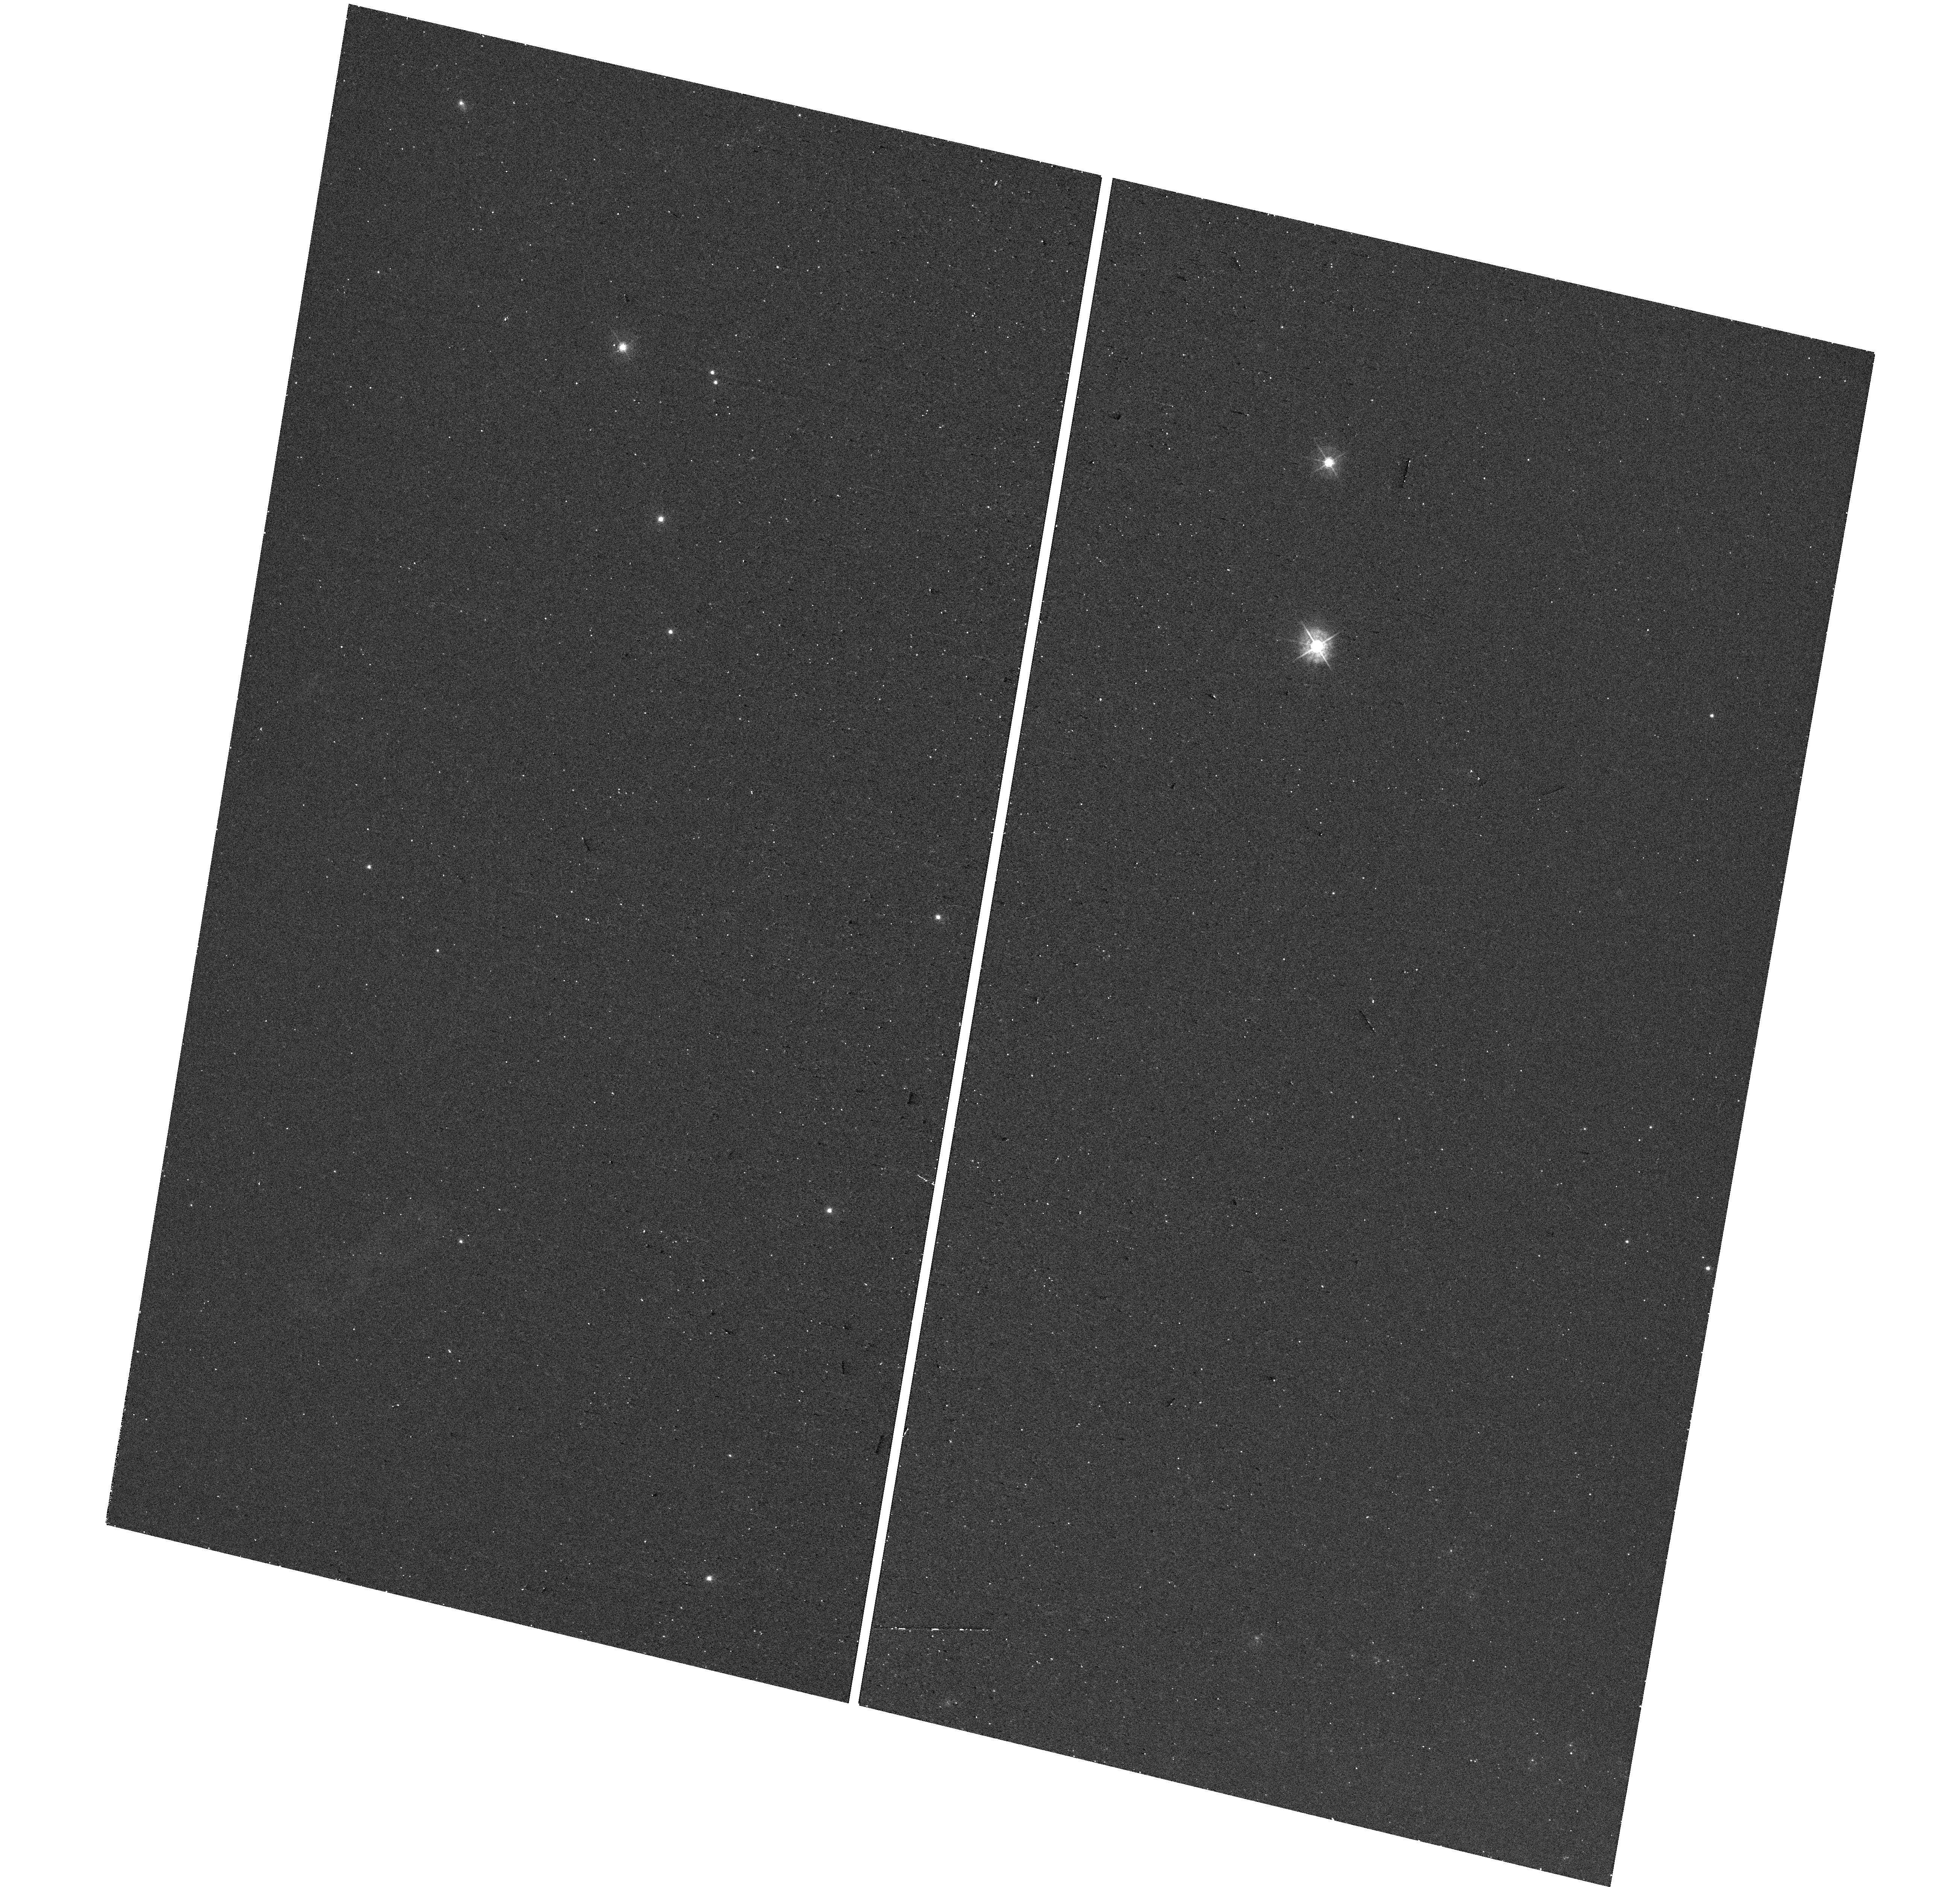
Target: SN-2016COI. Instrument: WFC3/UVIS. Filter: F438W. Exposure: 8 min. Observation ID: hst_17203_06_wfc3_uvis_f438w_iezr06

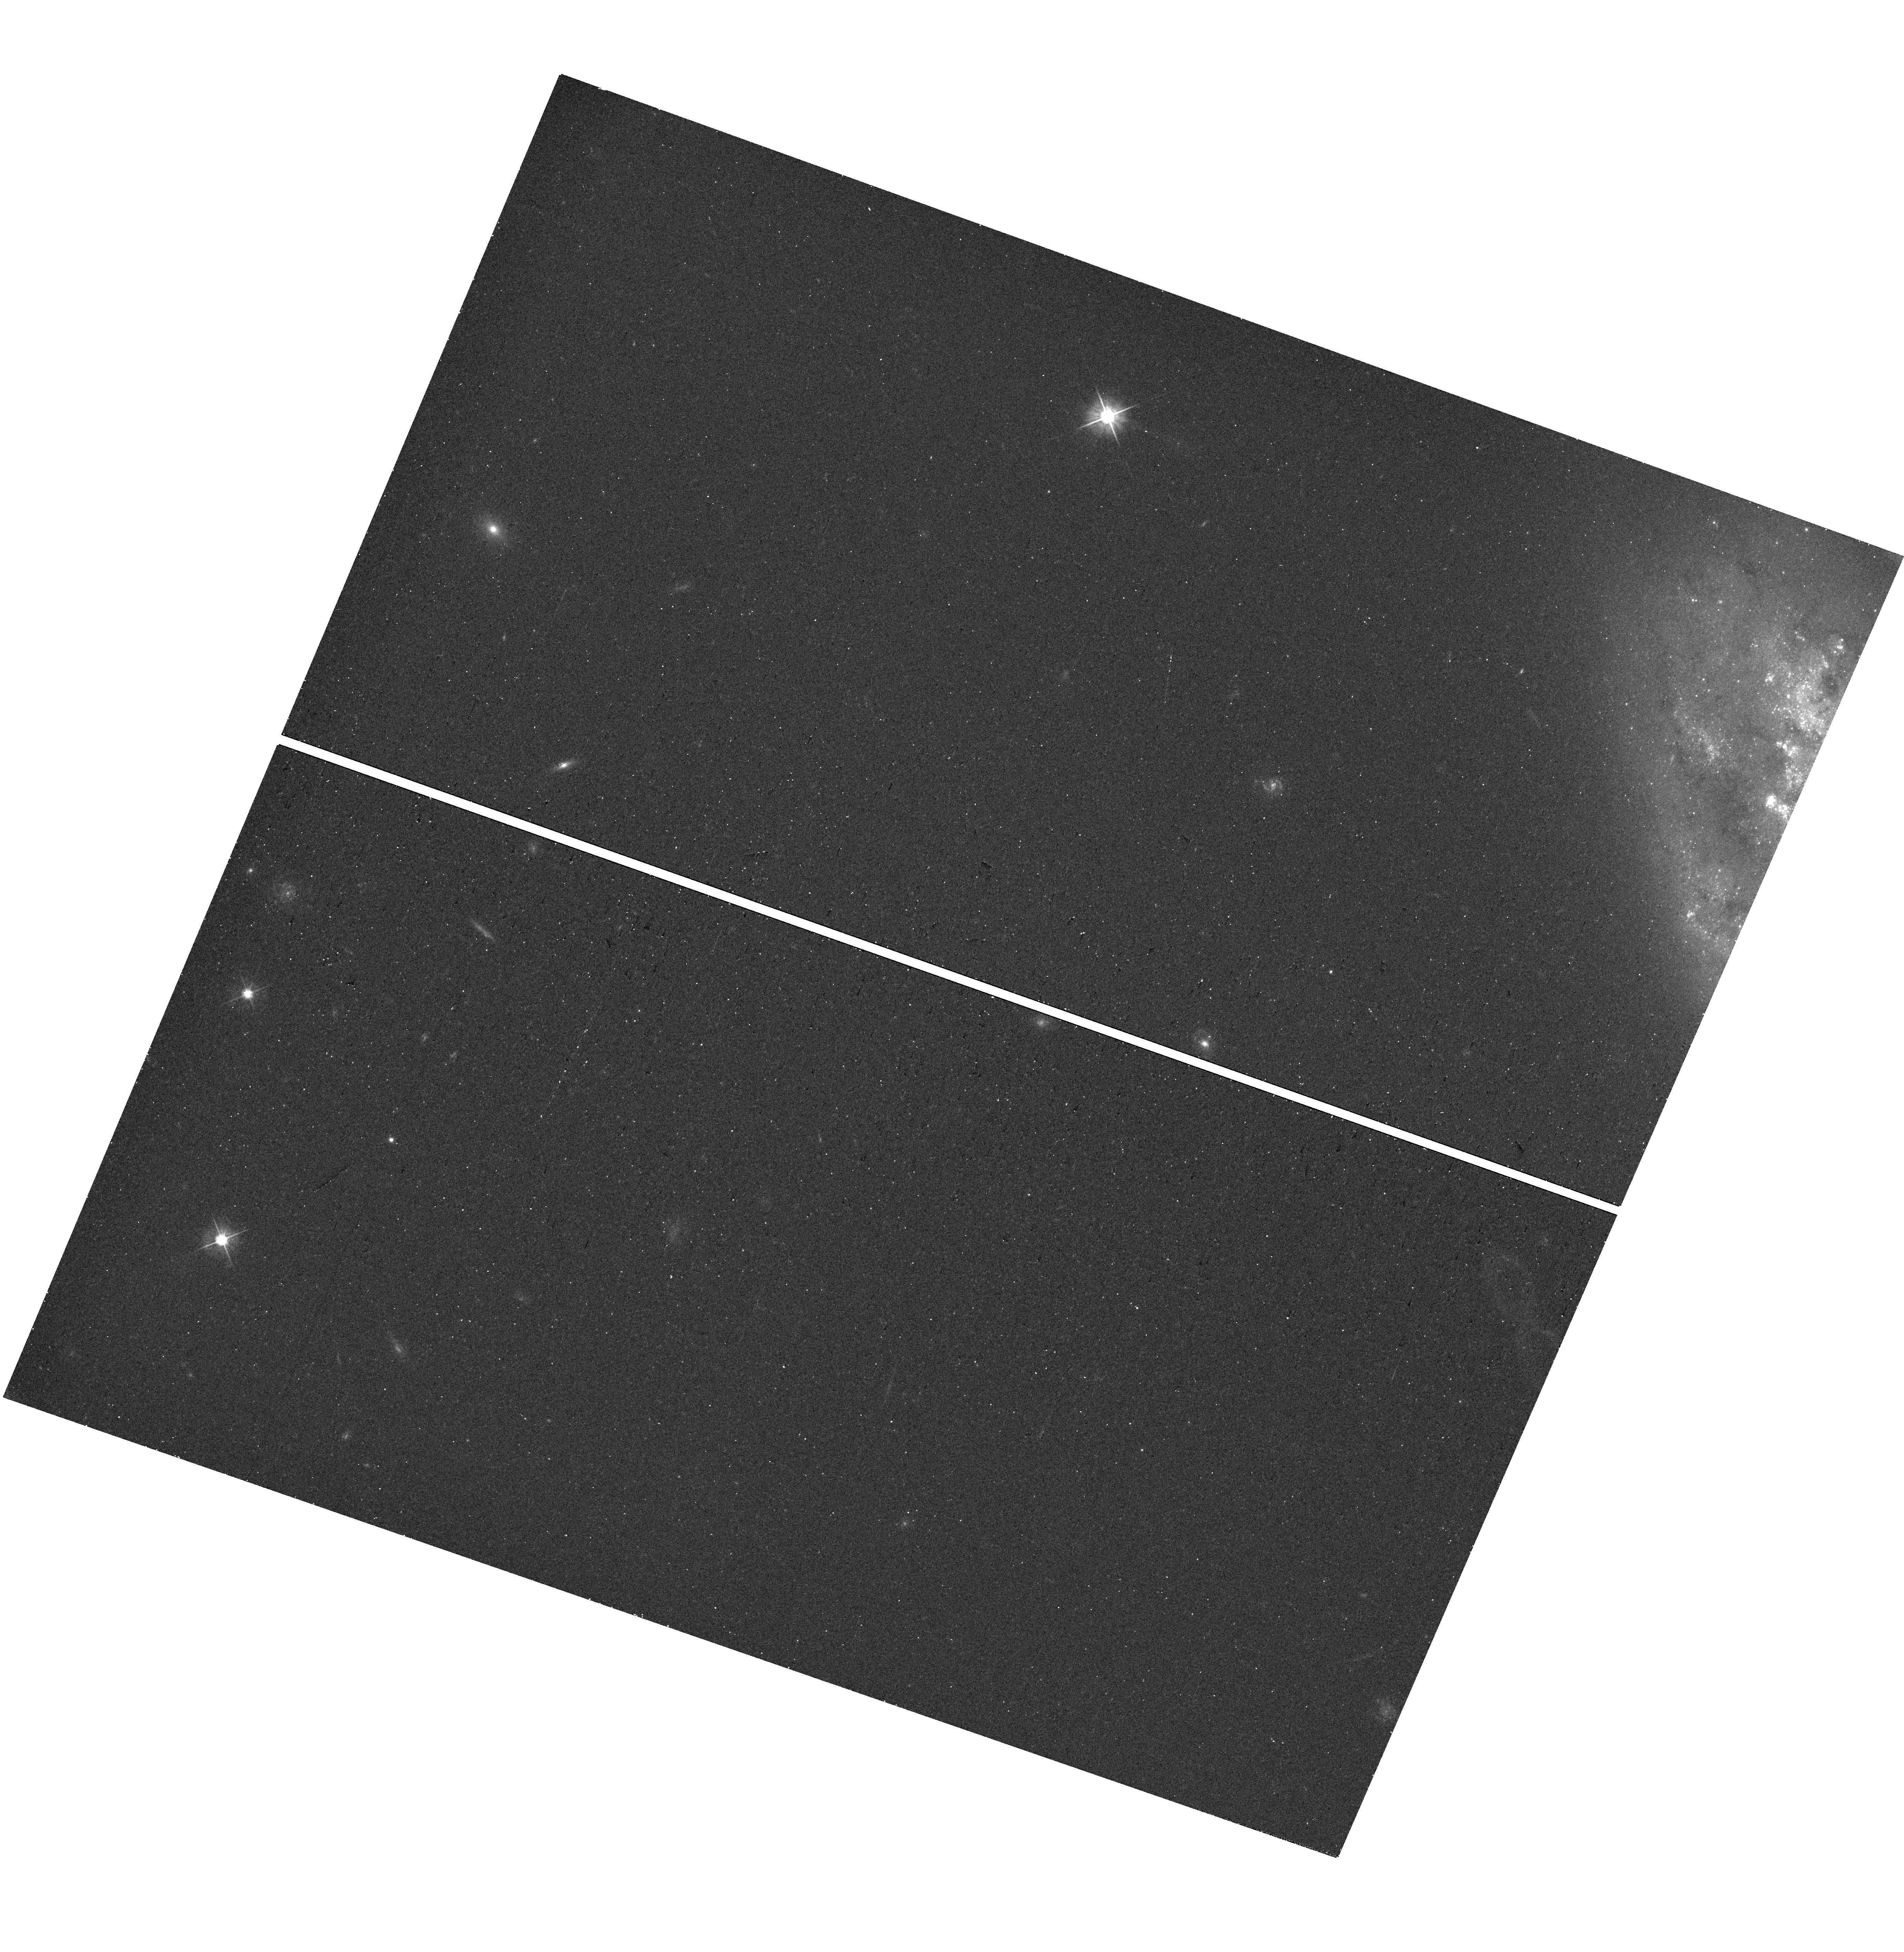
Target: SN-2013GE. Instrument: WFC3/UVIS. Filter: F555W. Exposure: 10 min. Observation ID: hst_17203_01_wfc3_uvis_f555w_iezr01

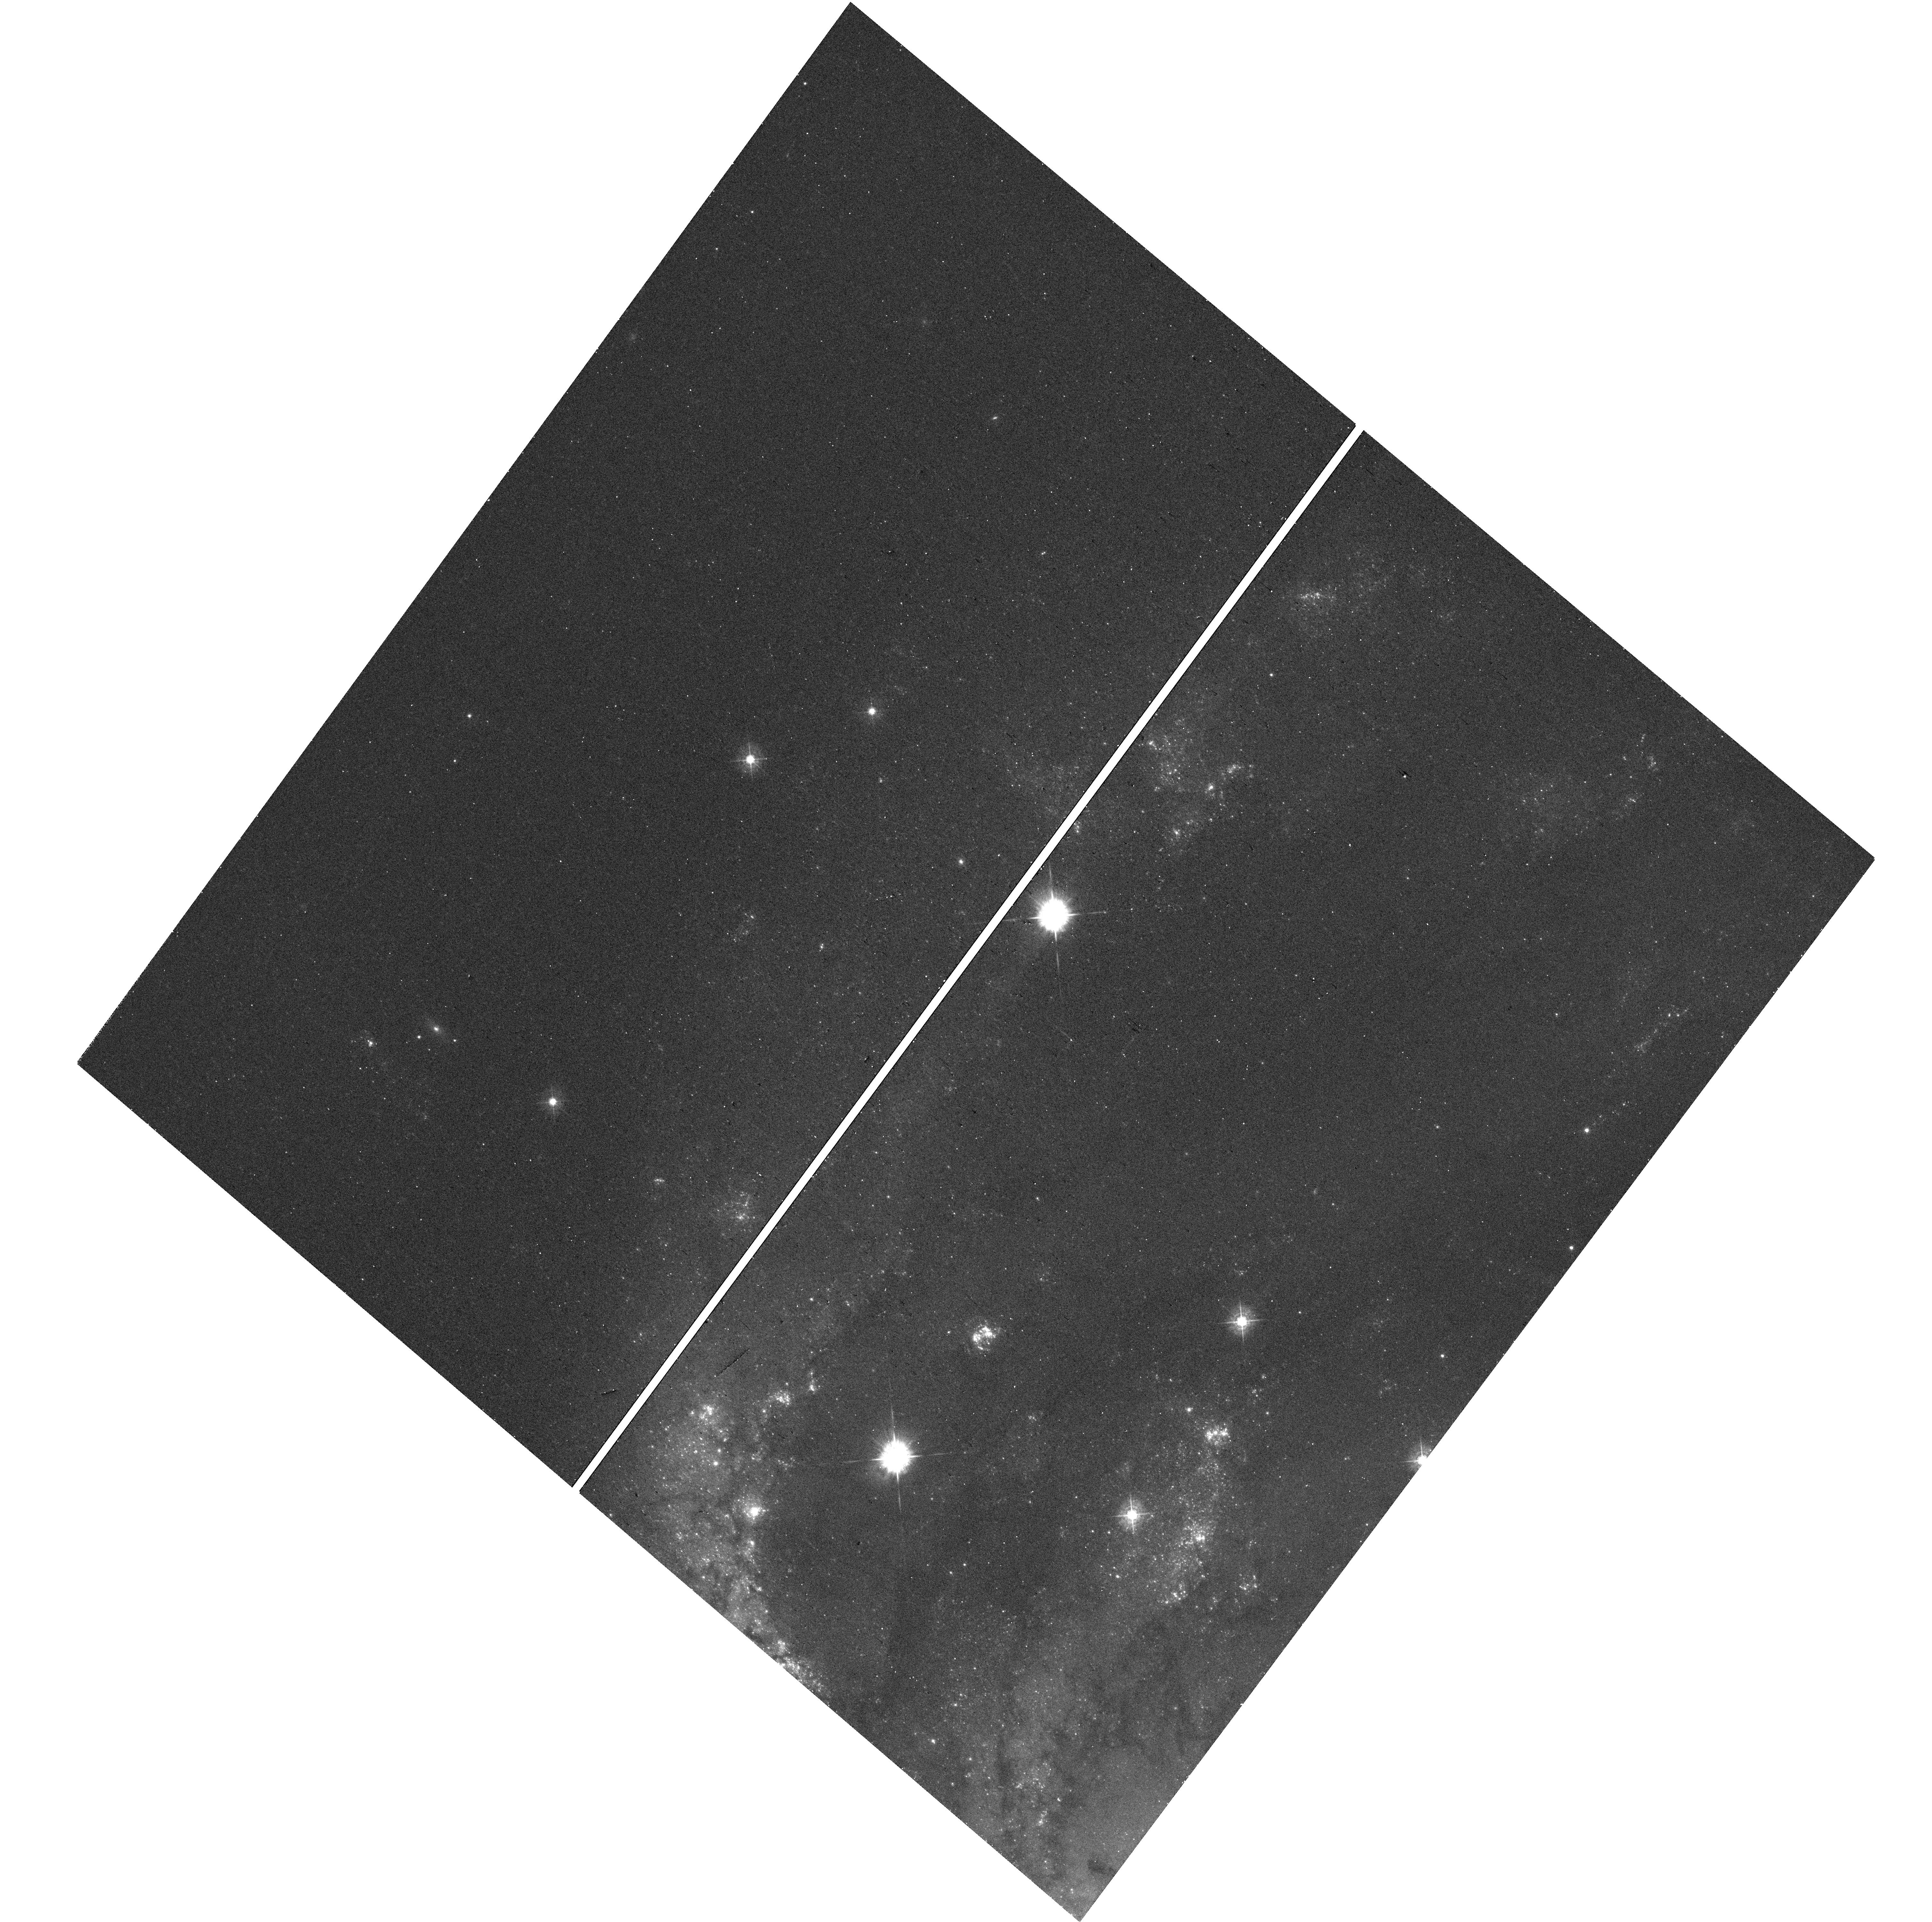
Target: SN-2017GAX. Instrument: WFC3/UVIS. Filter: F438W. Exposure: 11 min. Observation ID: hst_17203_09_wfc3_uvis_f438w_iezr09

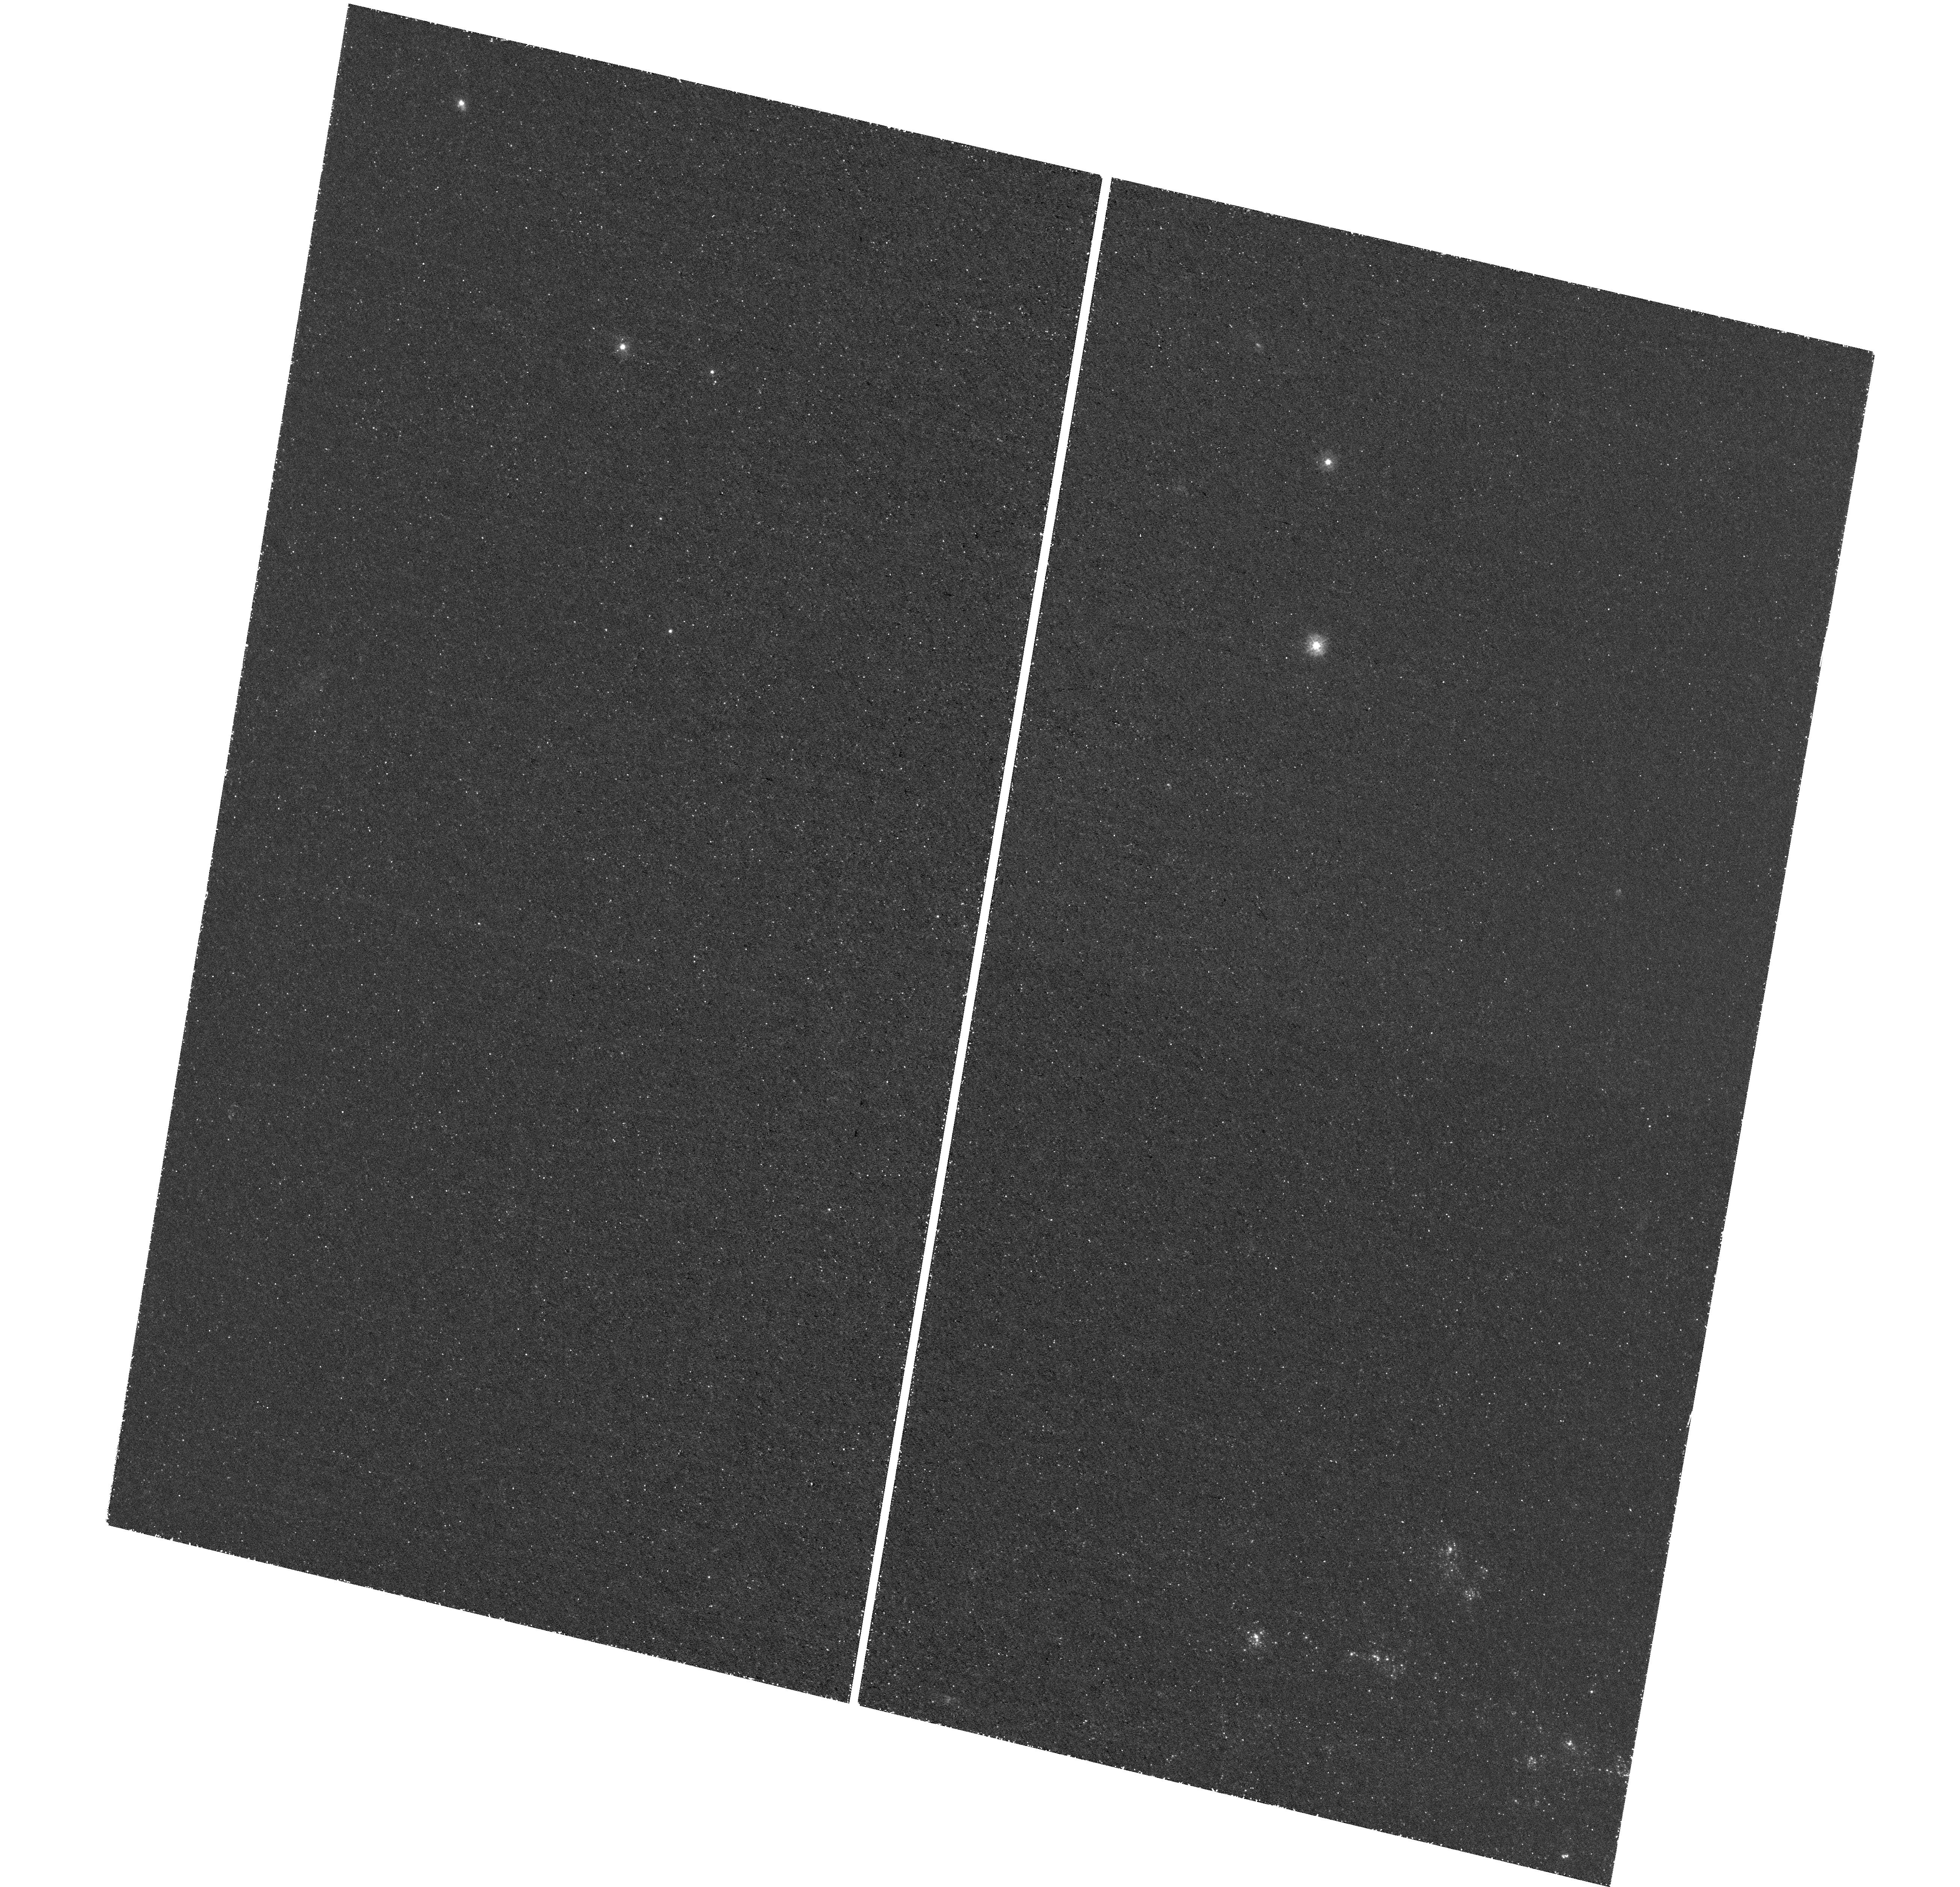
Target: SN-2016COI. Instrument: WFC3/UVIS. Filter: F275W. Exposure: 2.3 h. Observation ID: hst_17203_04_wfc3_uvis_f275w_iezr04

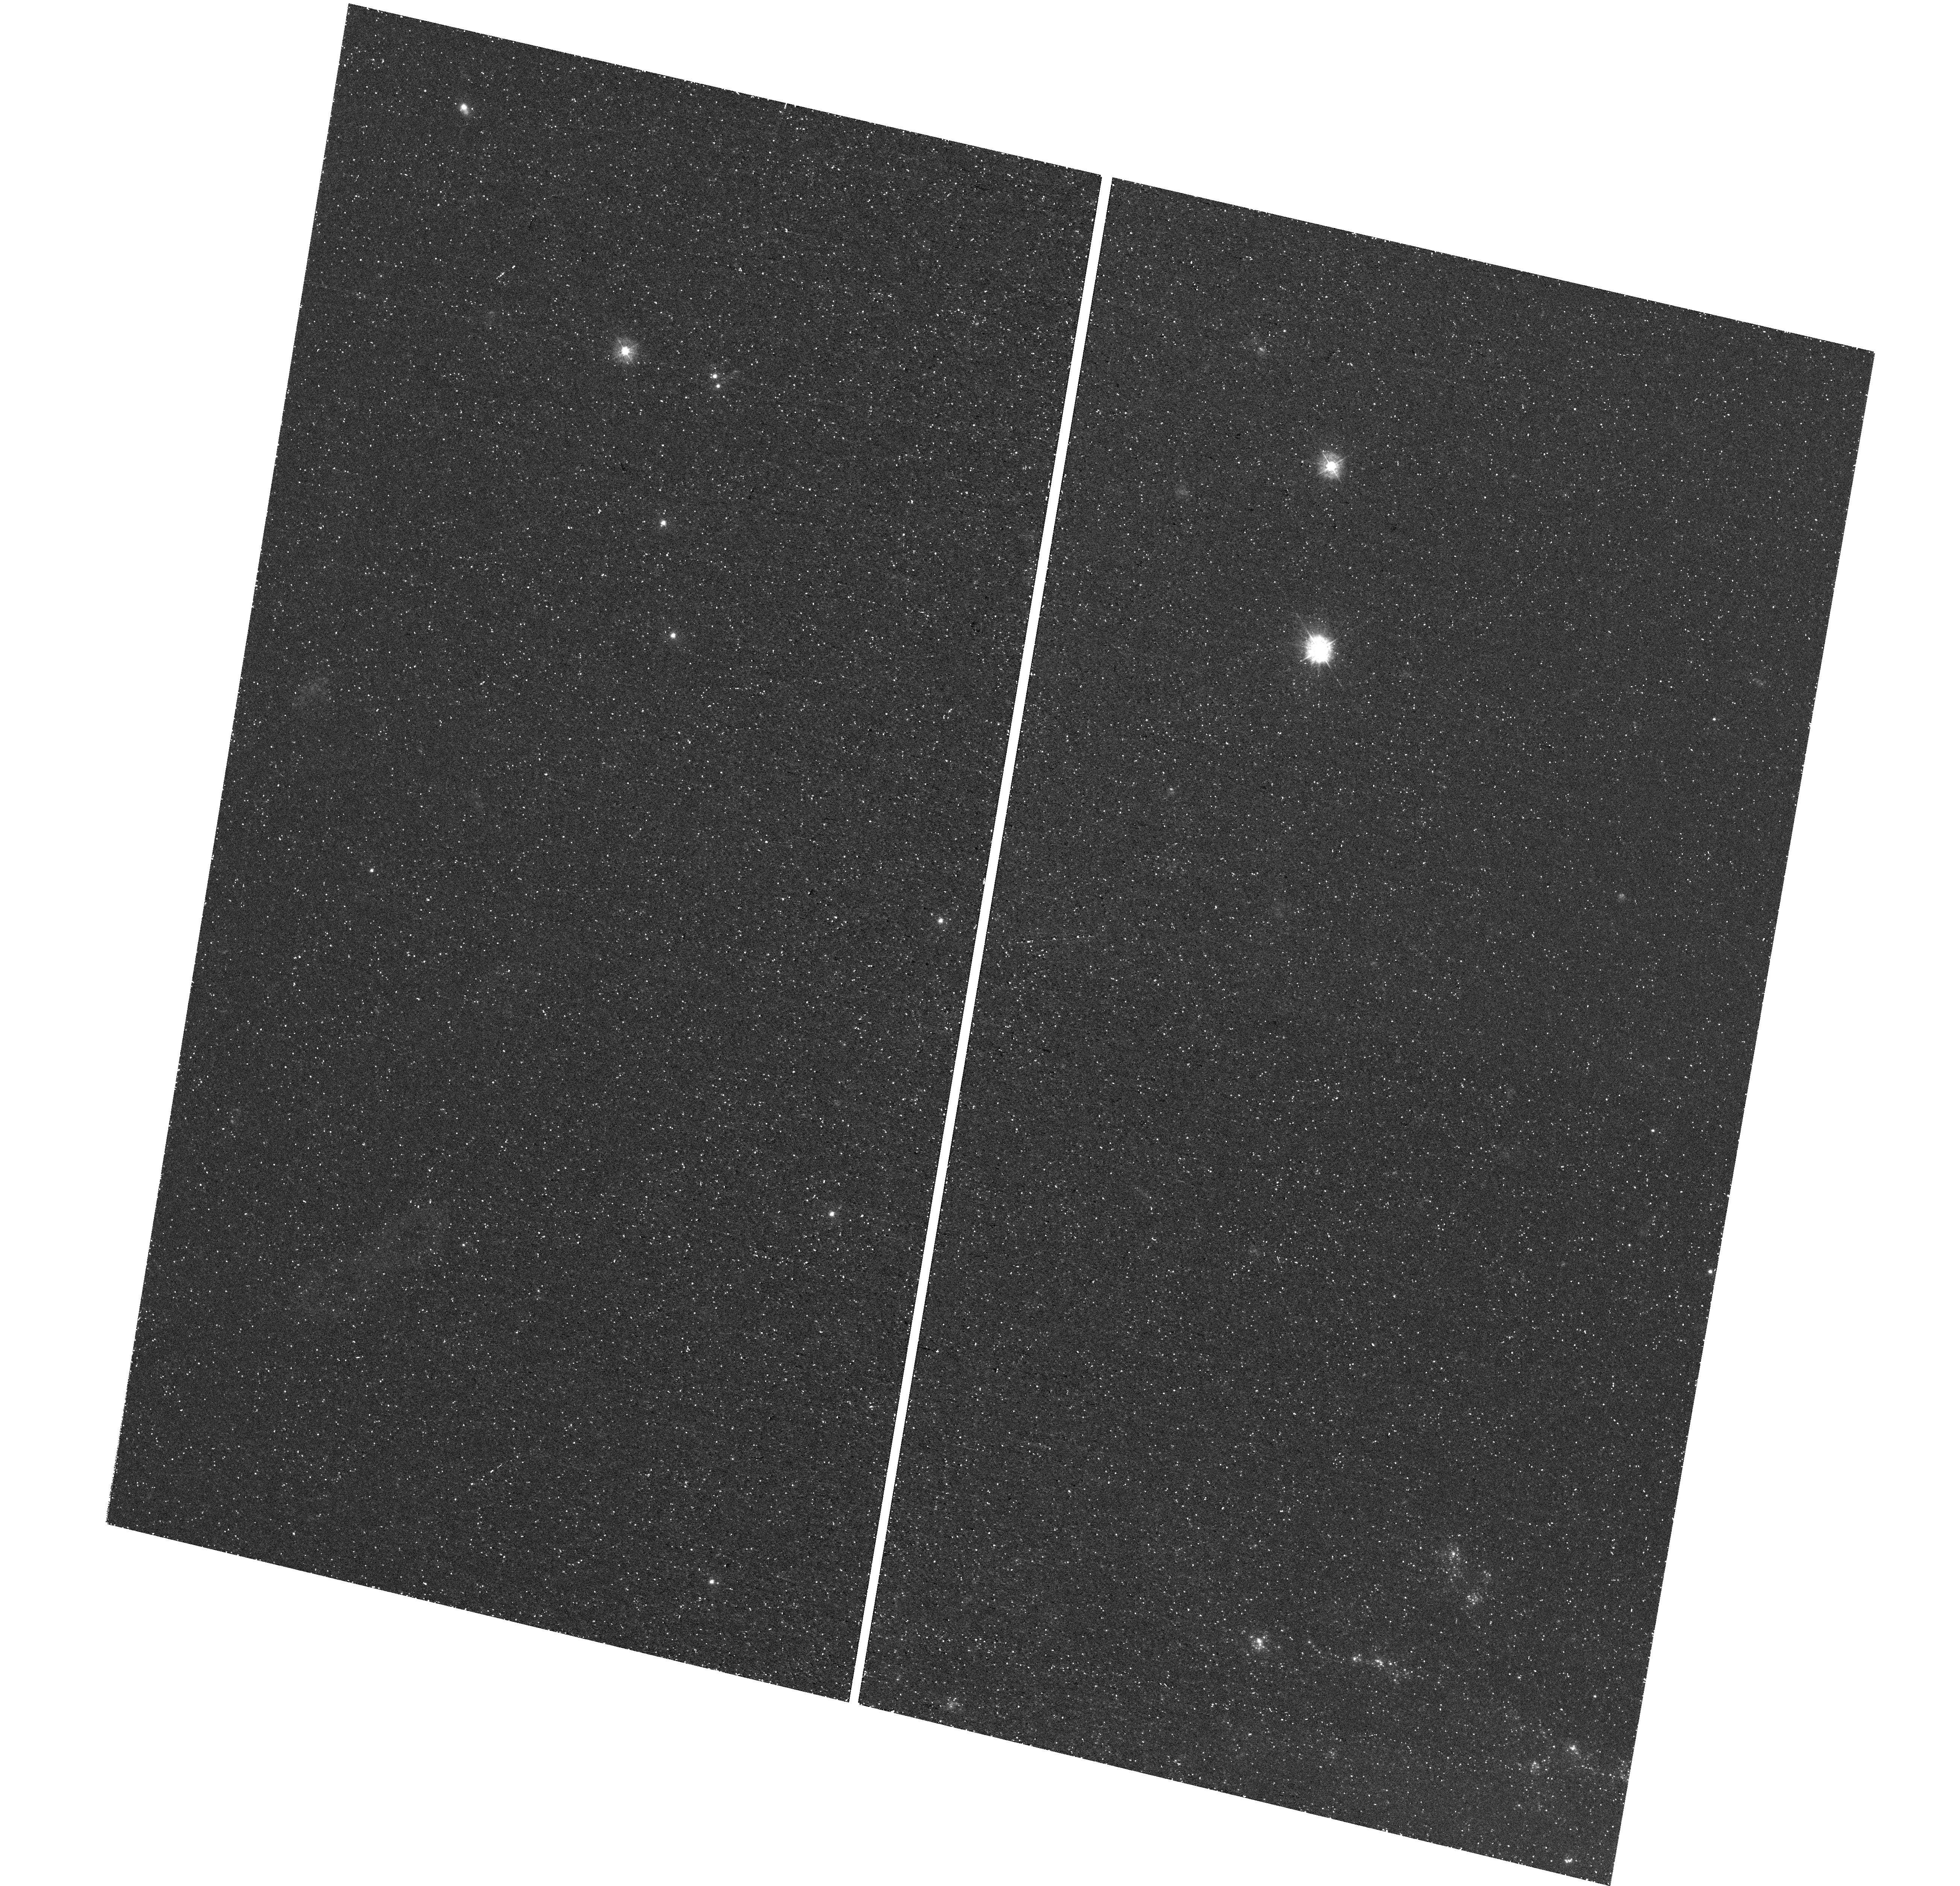
Target: SN-2016COI. Instrument: WFC3/UVIS. Filter: F336W. Exposure: 1.1 h. Observation ID: hst_17203_05_wfc3_uvis_f336w_iezr05

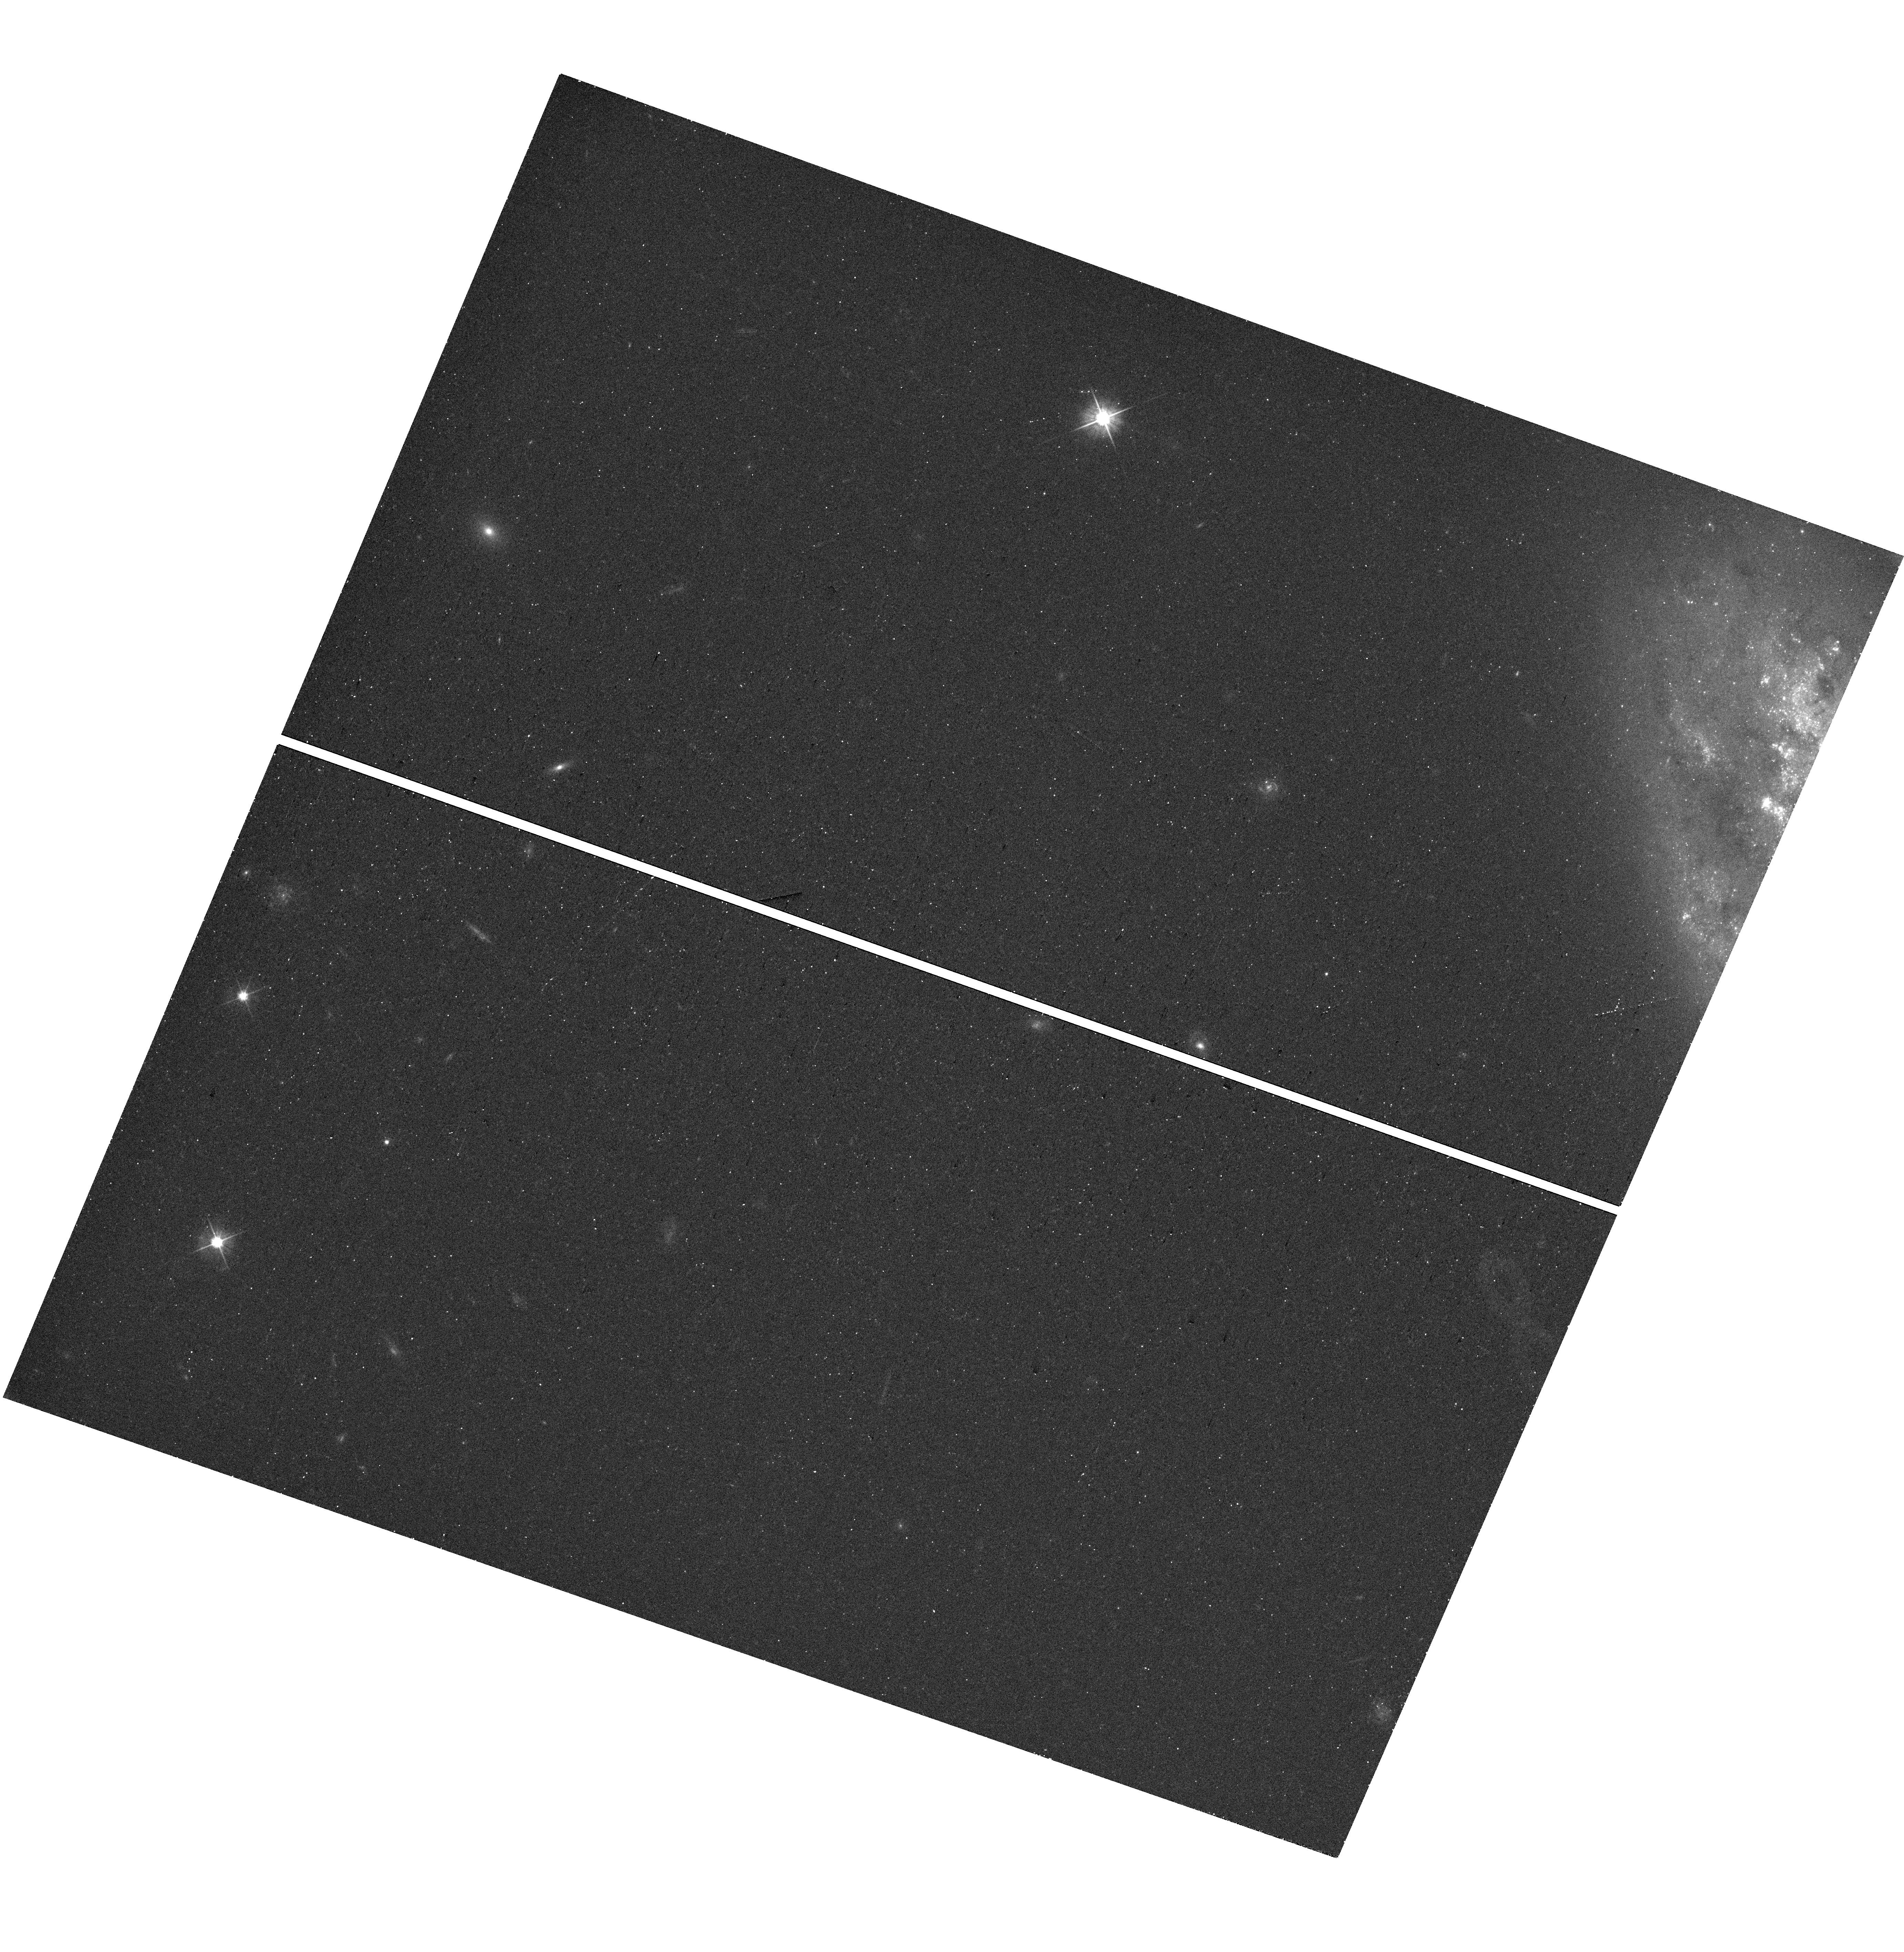
Target: SN-2013GE. Instrument: WFC3/UVIS. Filter: F555W. Exposure: 10 min. Observation ID: hst_17203_02_wfc3_uvis_f555w_iezr02

Towards a Comprehensive Search for Surviving Companions to Stripped-Envelope Supernovae (PI: Fox, Ori Dosovitz)

The mass-loss mechanism for stripped-envelope supernovae (SESNe) remains debated, but indirect evidence is mounting in support of binary stars. It wasn't until 2014, however, that the community obtained the first direct post-explosion detection of a surviving companion to a SESN (Type IIb SN 1993J). Since then, there have been four more, including the first fully stripped Type Ib/c SN 2013ge this past year. The field is now past the point of targeting individual systems one at a time. A statistically complete companion-mass distribution (including deep upper limits) can provide important constraints on the underlying physics used in binary evolution models (e.g., winds, rotation, metallicity, nuclear burning instabilities), which in turn has far-reaching implications in all of astrophysics, including merger sources for gravitational waves. Building the proper dataset is a slow process given the small number of viable candidates each year (considering distance, extinction, etc.). Here we propose optical+UV observations at the sites of the two most viable SESNe targets of this year to detect (or place meaningful limits on) any surviving companion. NUV (F275W/F336W) imaging offers an optimum detection strategy for the expected hot, blue stellar companions, while optical imaging can rule out shock interaction contributions and probe less likely, but possible, cooler star companions. We also propose ongoing monitoring of SN 2013ge. Given HST's time horizon, the degrading UV response on WFC3, and the requisite waiting period to allow the SN to fade before conducting a companion search, now is the time to take full advantage of HST's unique UV capabilities.